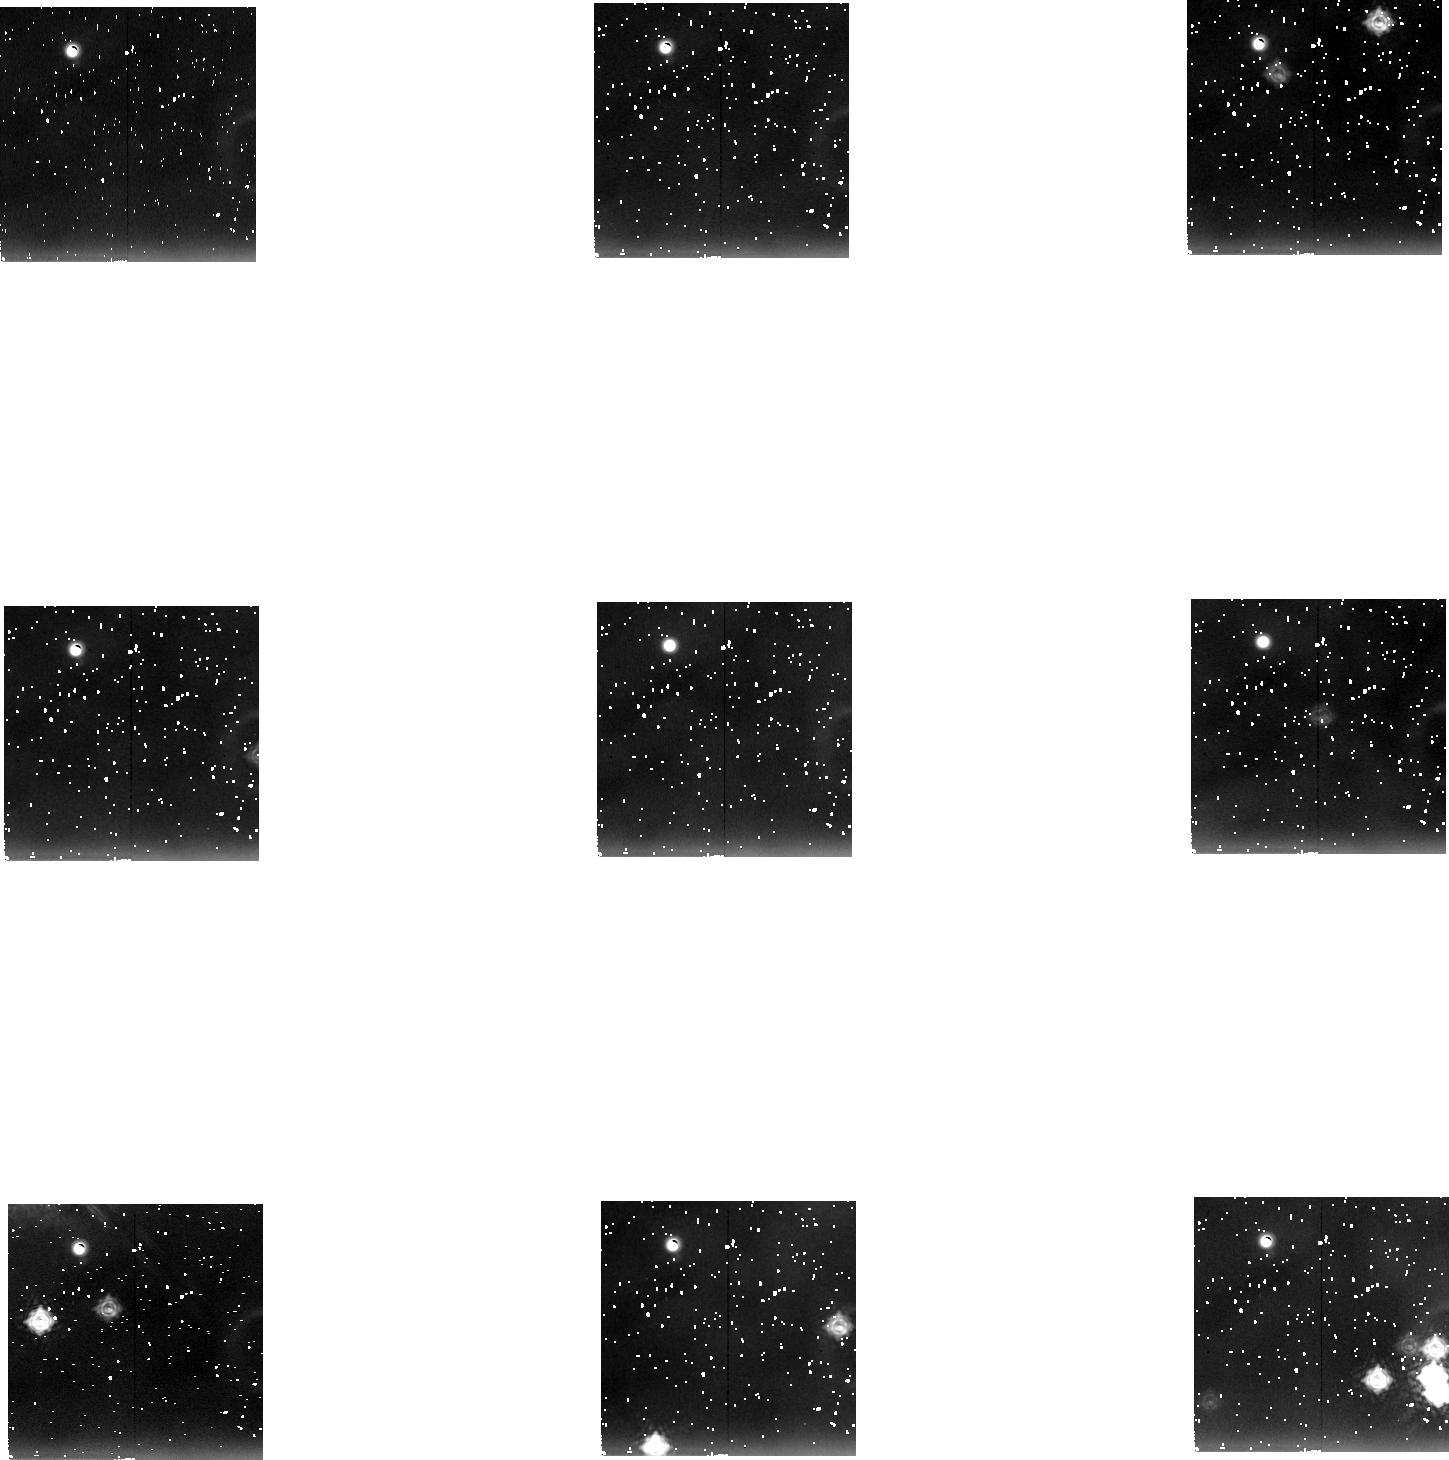
Target: NGC2024
Instrument: NICMOS/NIC2
Filter: F237M
Exposure: 36 min
Observation ID: n4gn04020

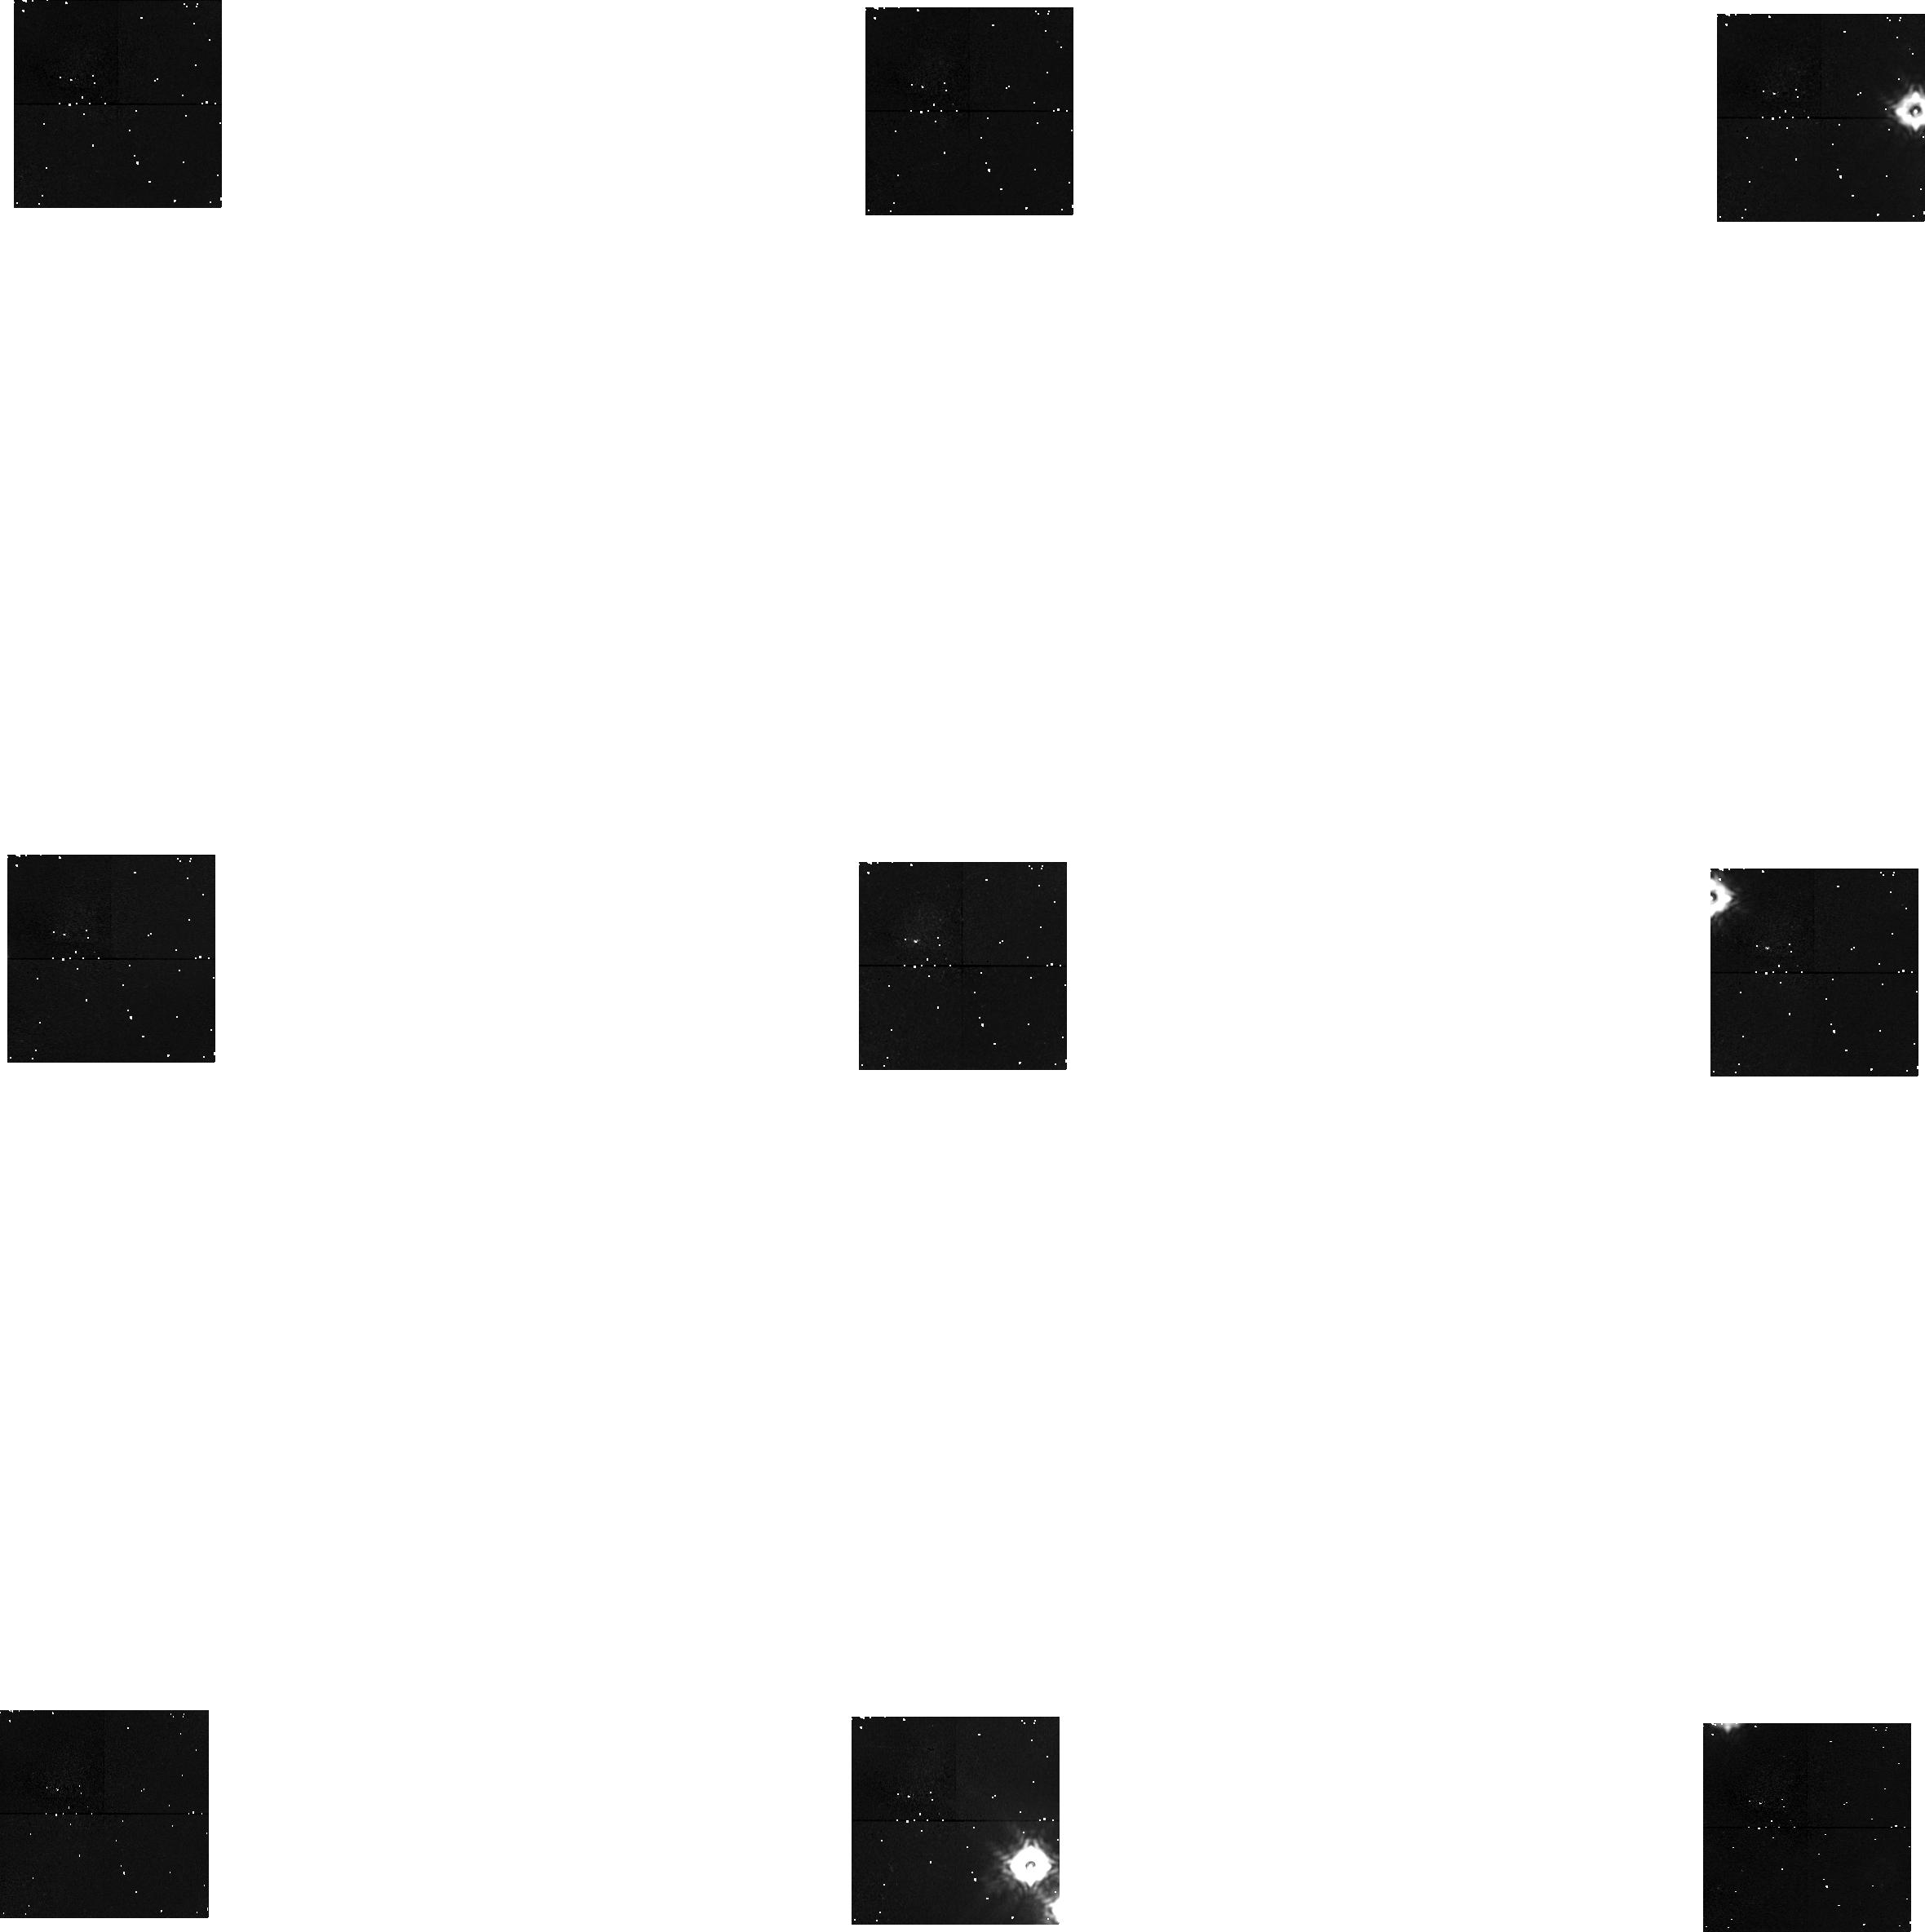
Target: NGC2264
Instrument: NICMOS/NIC1
Filter: F160W
Exposure: 36 min
Observation ID: n4gn06030

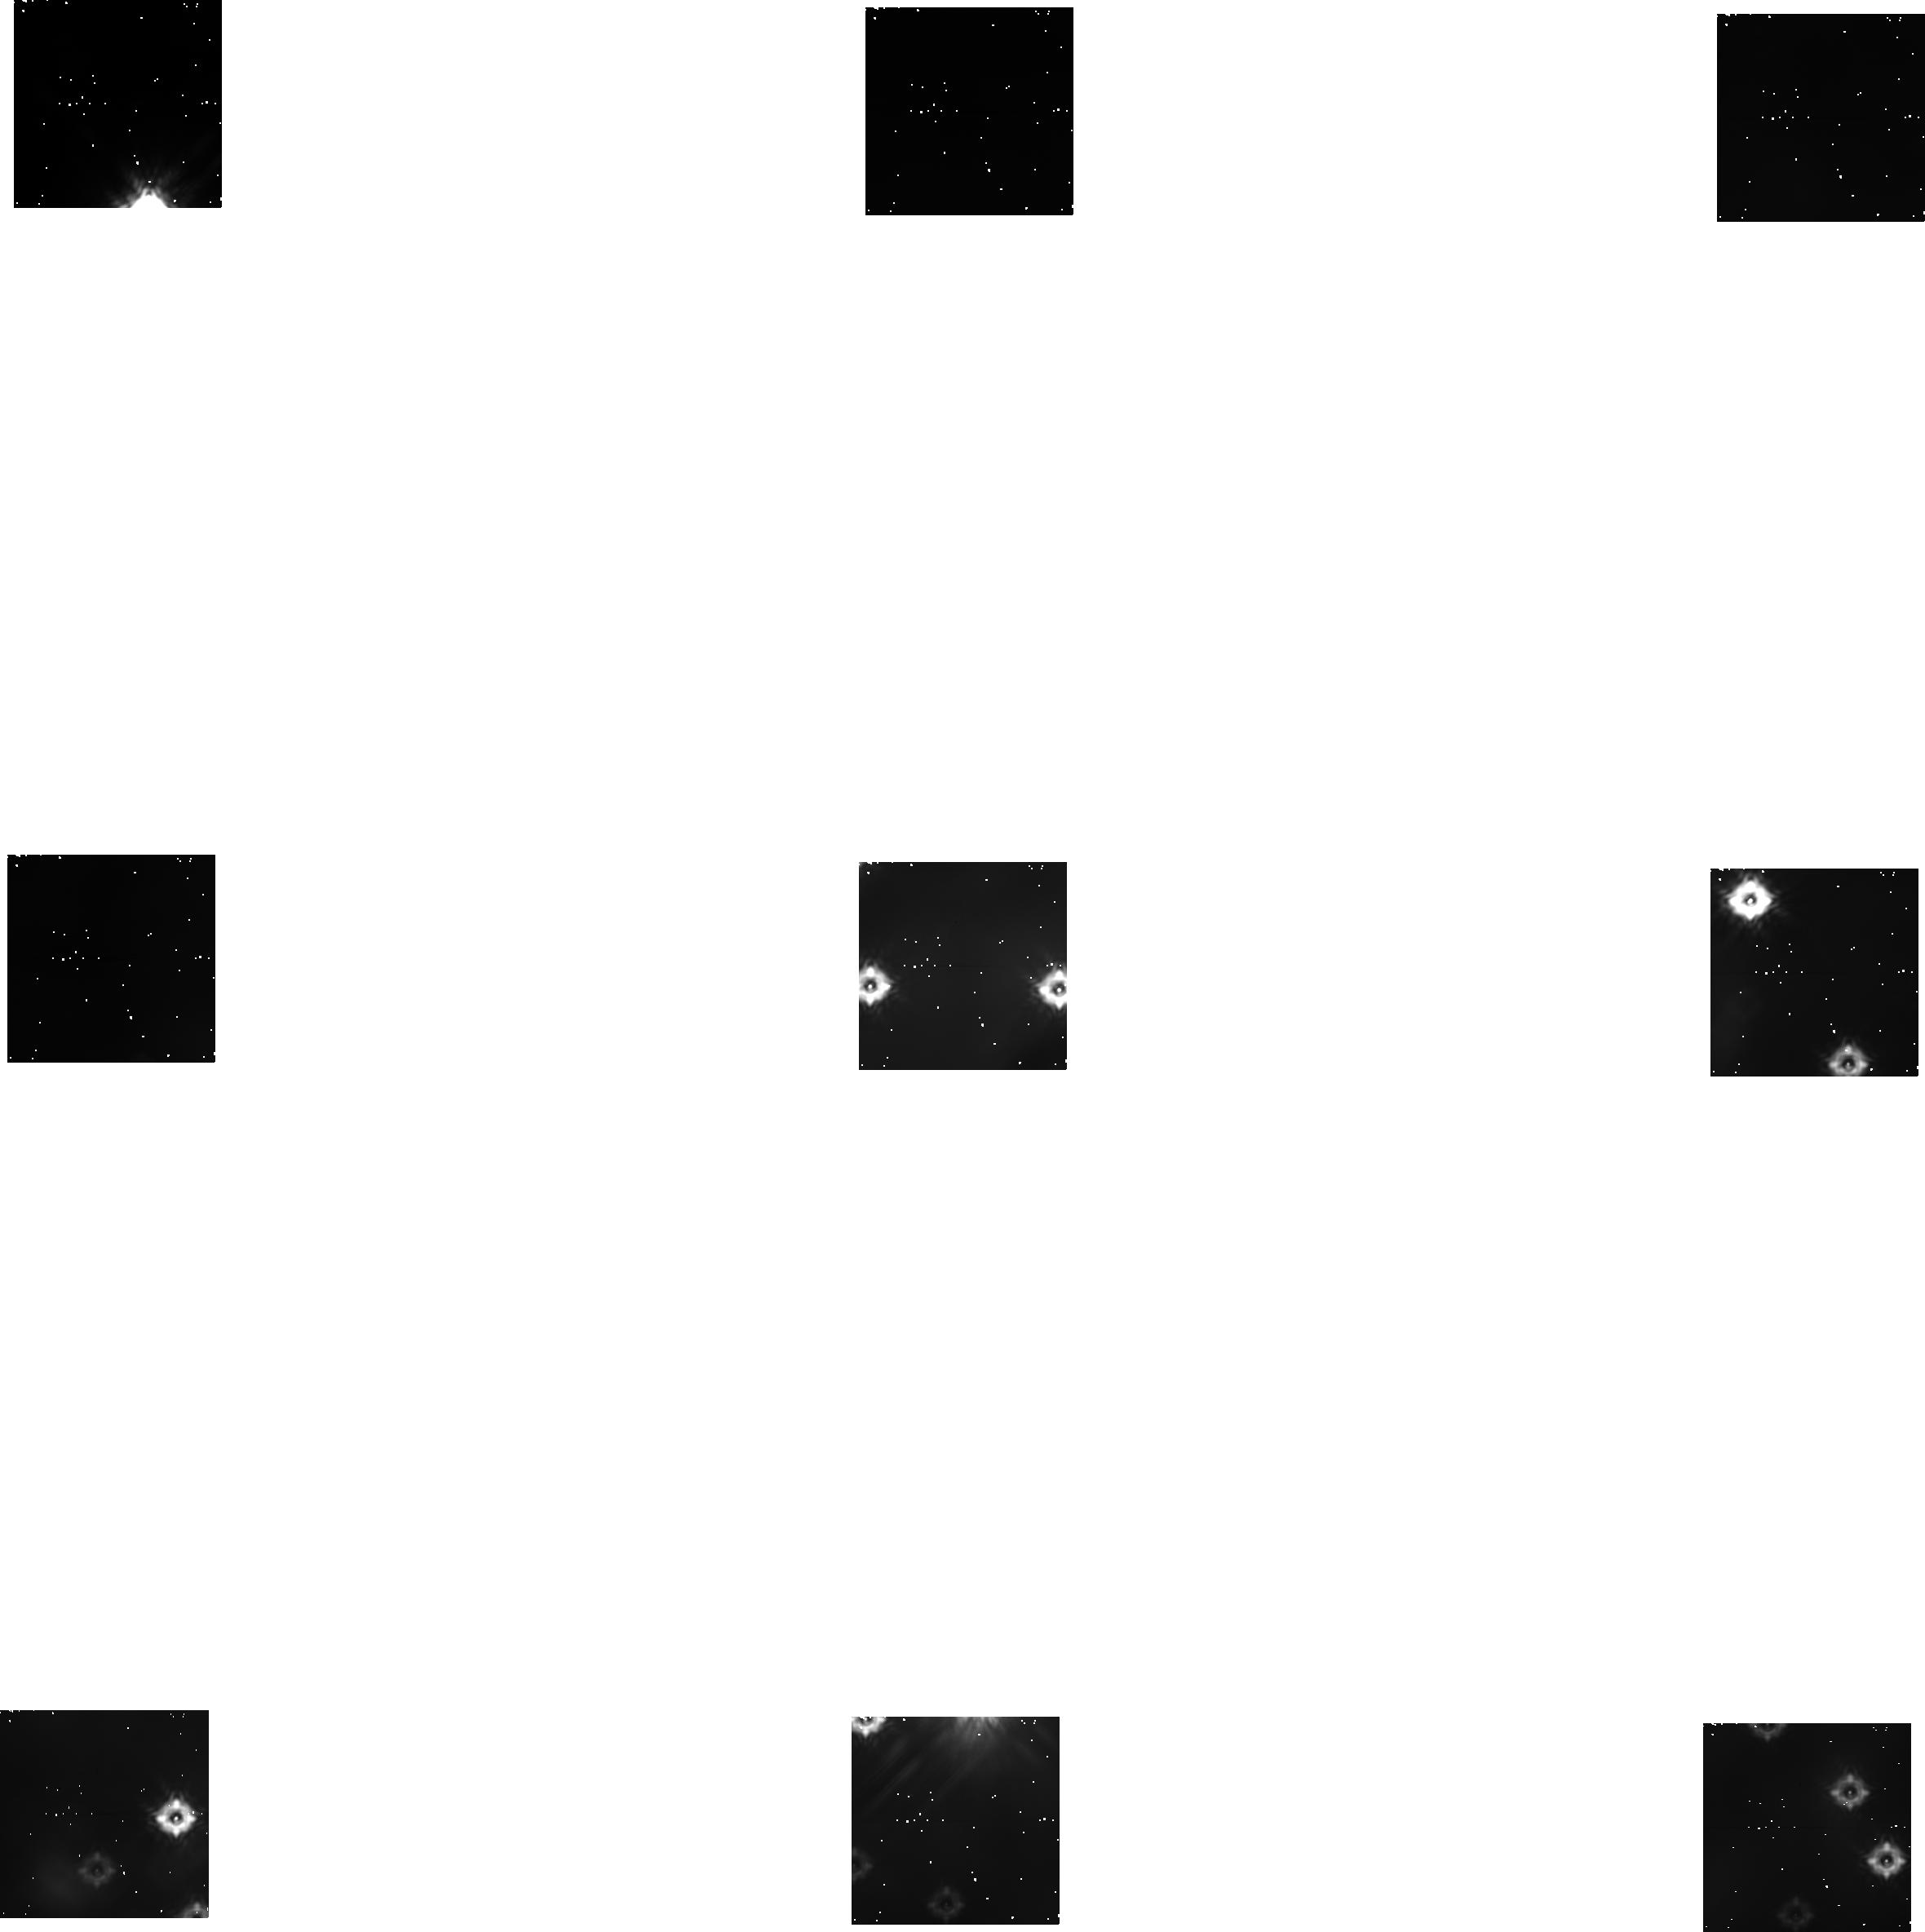
Target: TRAPEZIUM-CL
Instrument: NICMOS/NIC1
Filter: F160W
Exposure: 36 min
Observation ID: n4gn02030

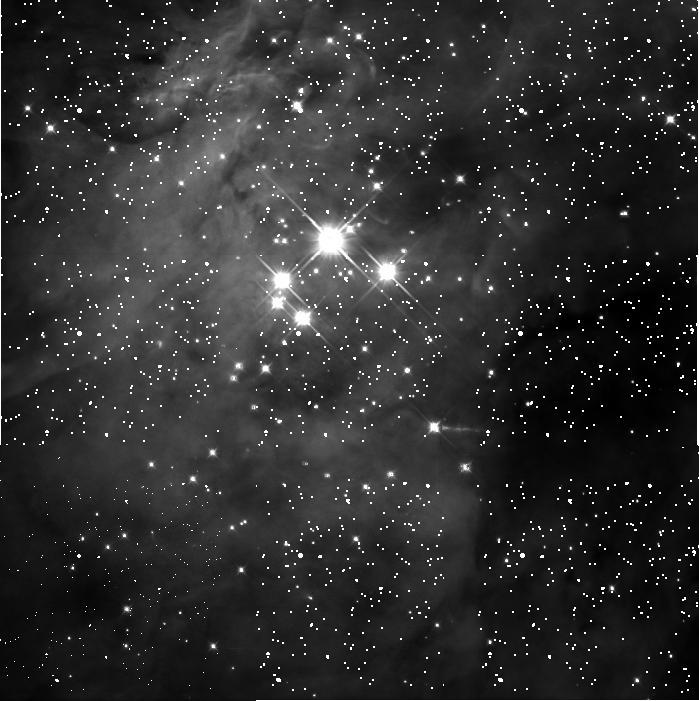
Target: TRAPEZIUM-CL
Instrument: NICMOS/NIC3
Filter: F110W
Exposure: 14 min
Observation ID: n4gn010a0

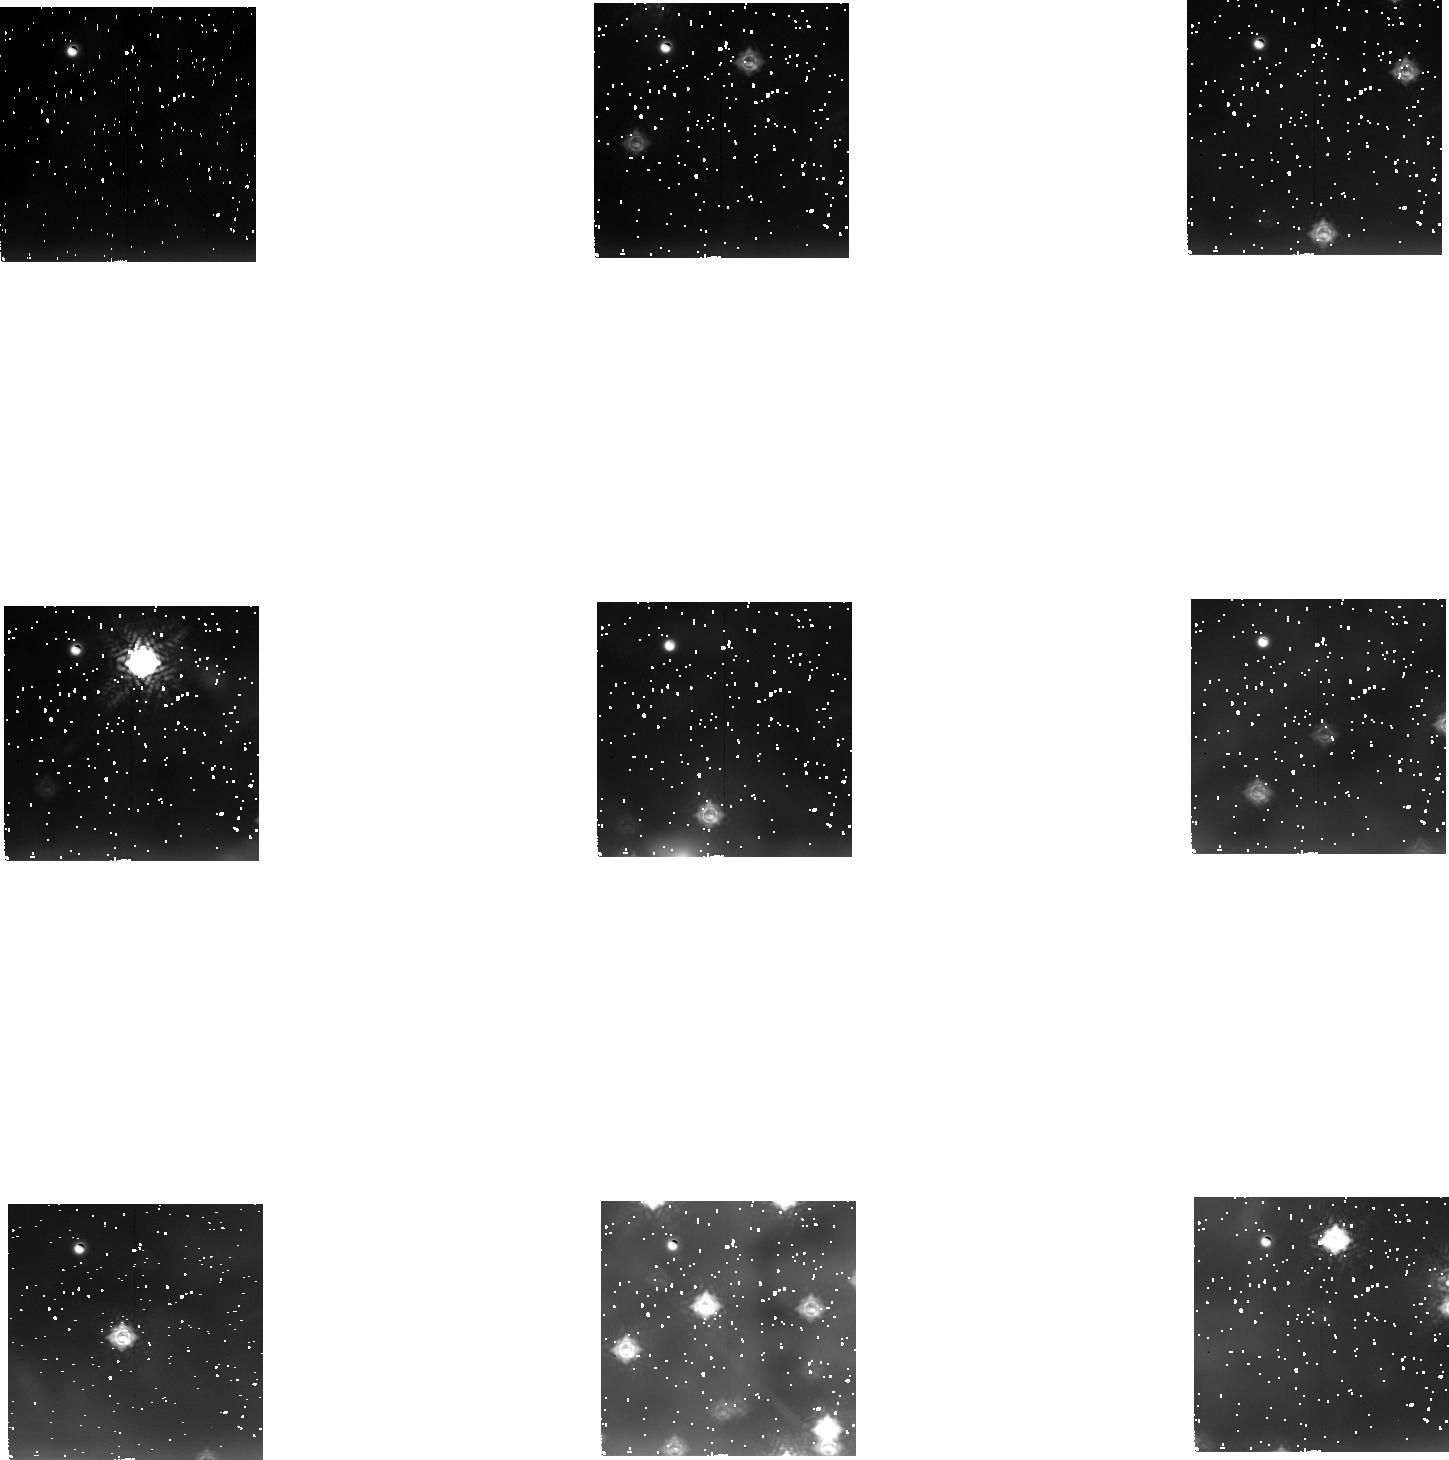
Target: TRAPEZIUM-CL
Instrument: NICMOS/NIC2
Filter: F237M
Exposure: 36 min
Observation ID: n4gn02020

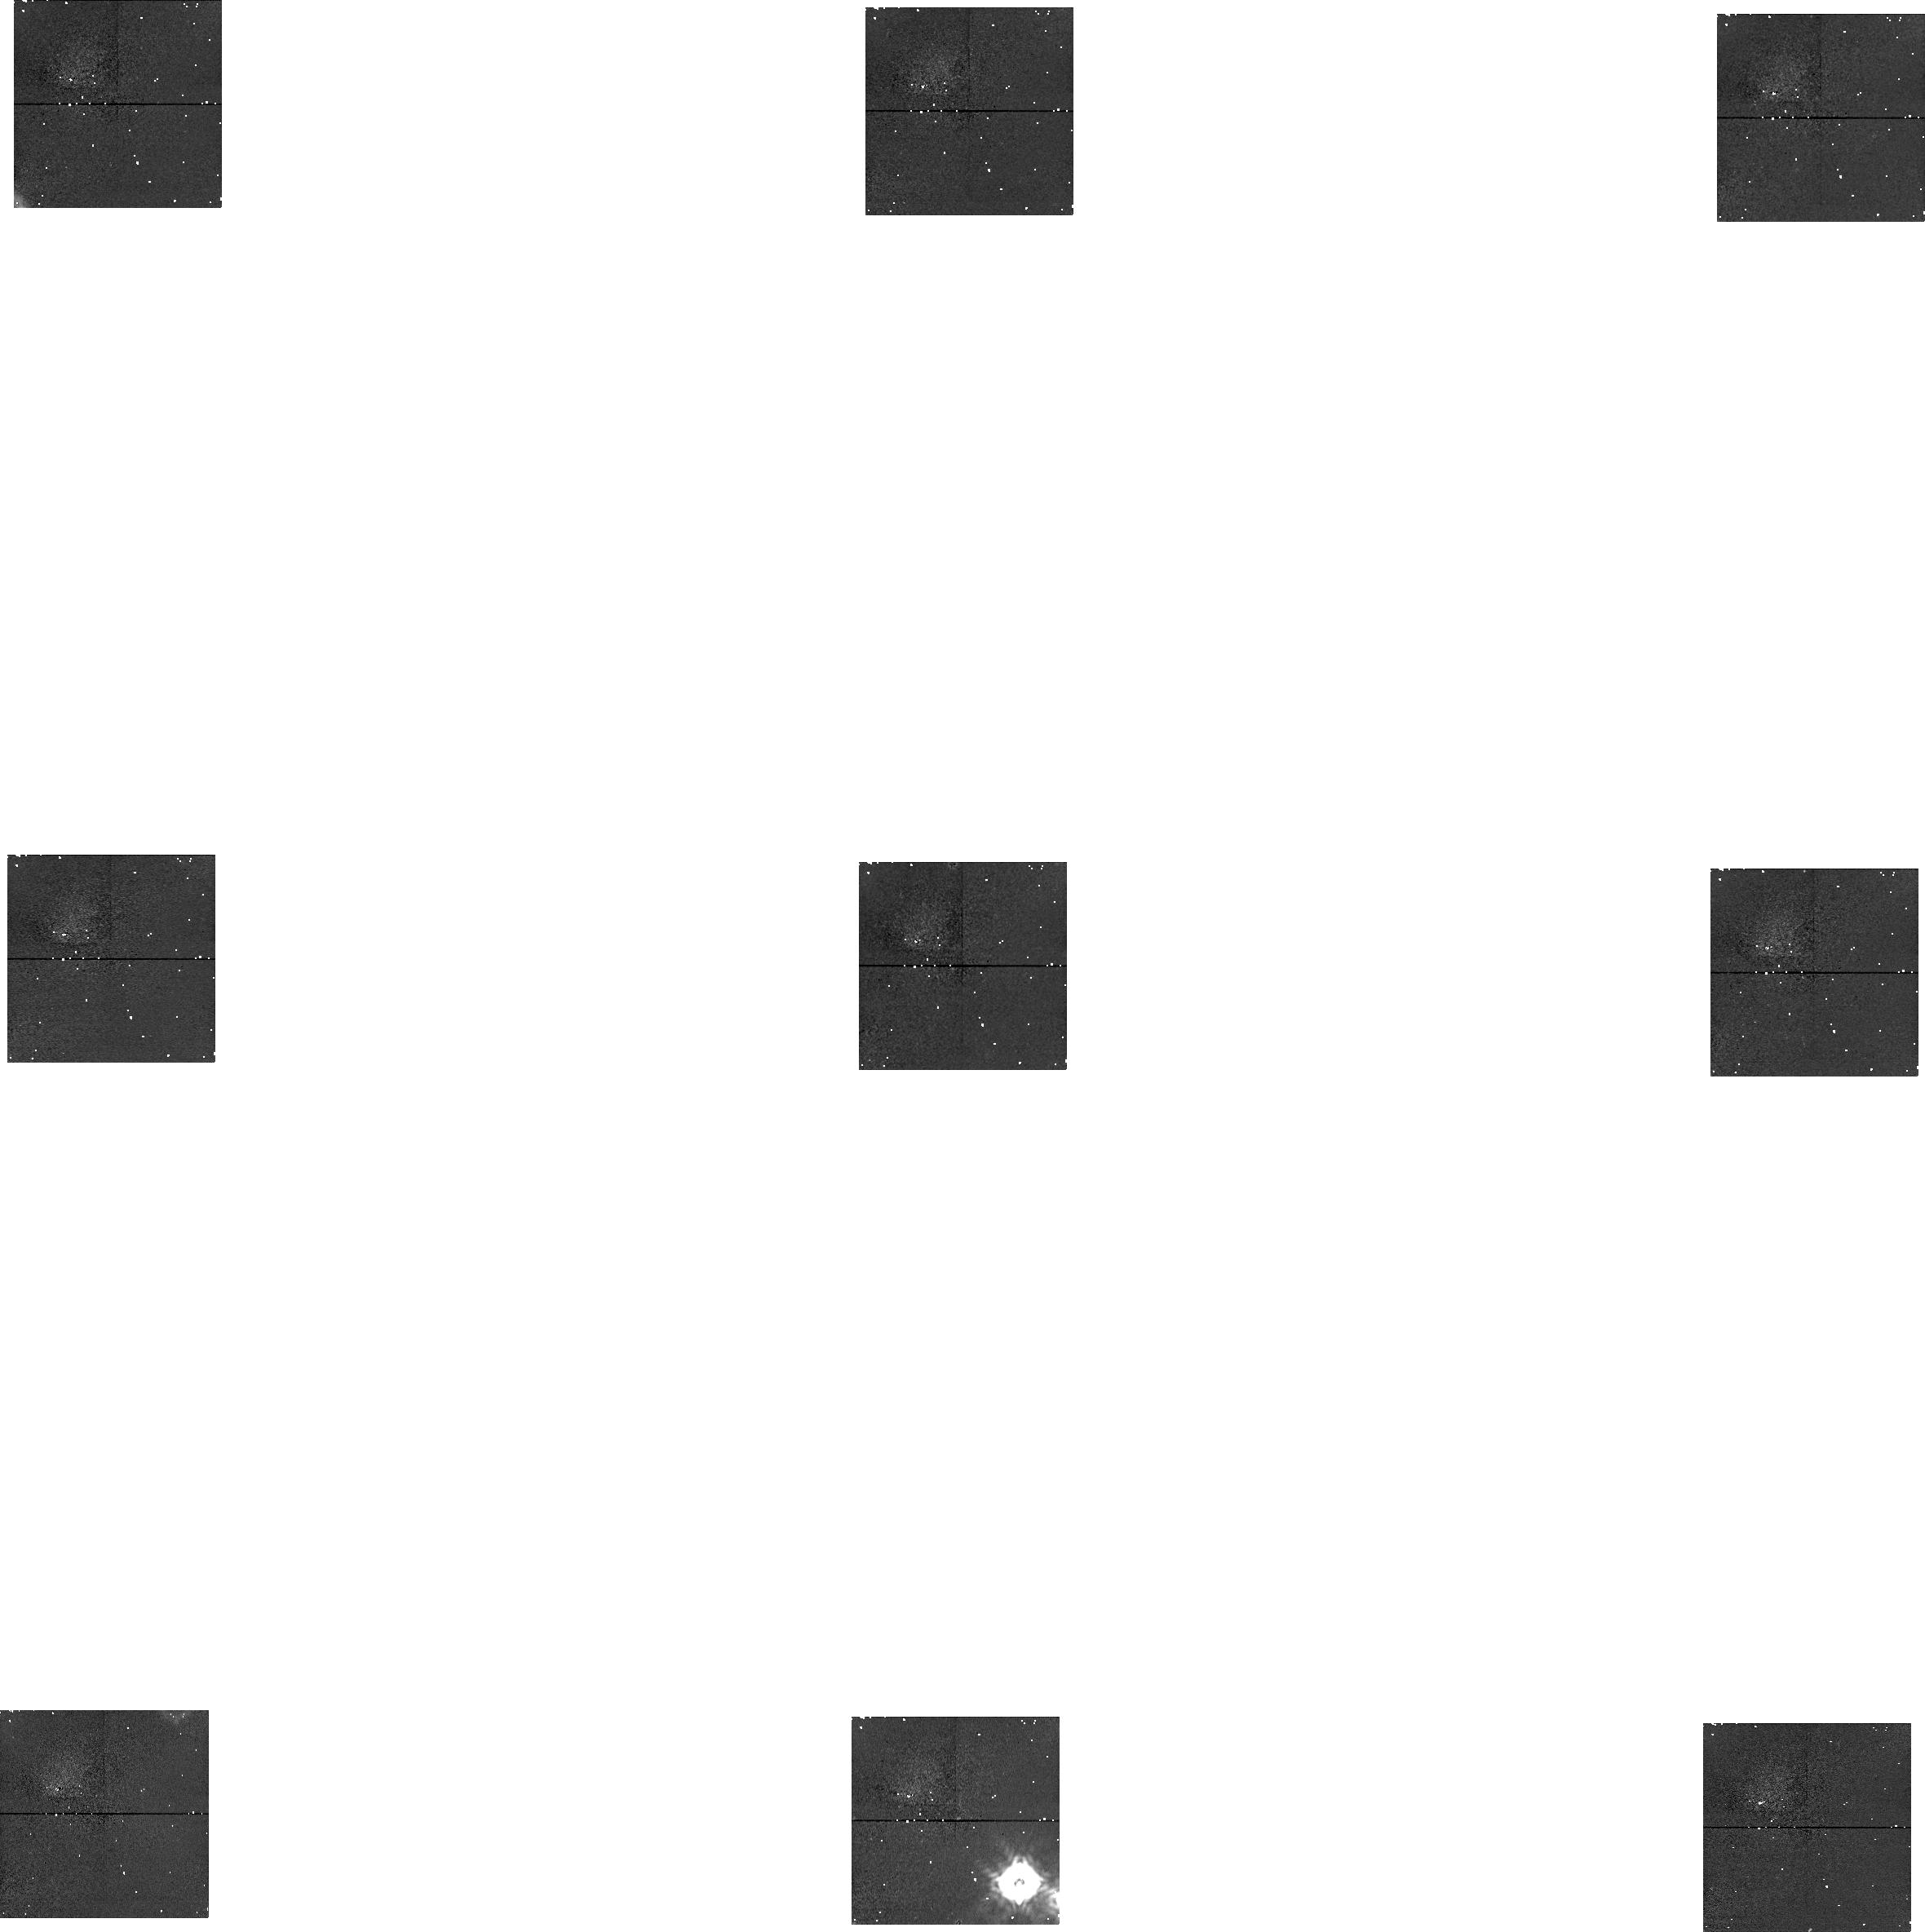
Target: NGC2264
Instrument: NICMOS/NIC1
Filter: F160W
Exposure: 12 min
Observation ID: n4gn05090

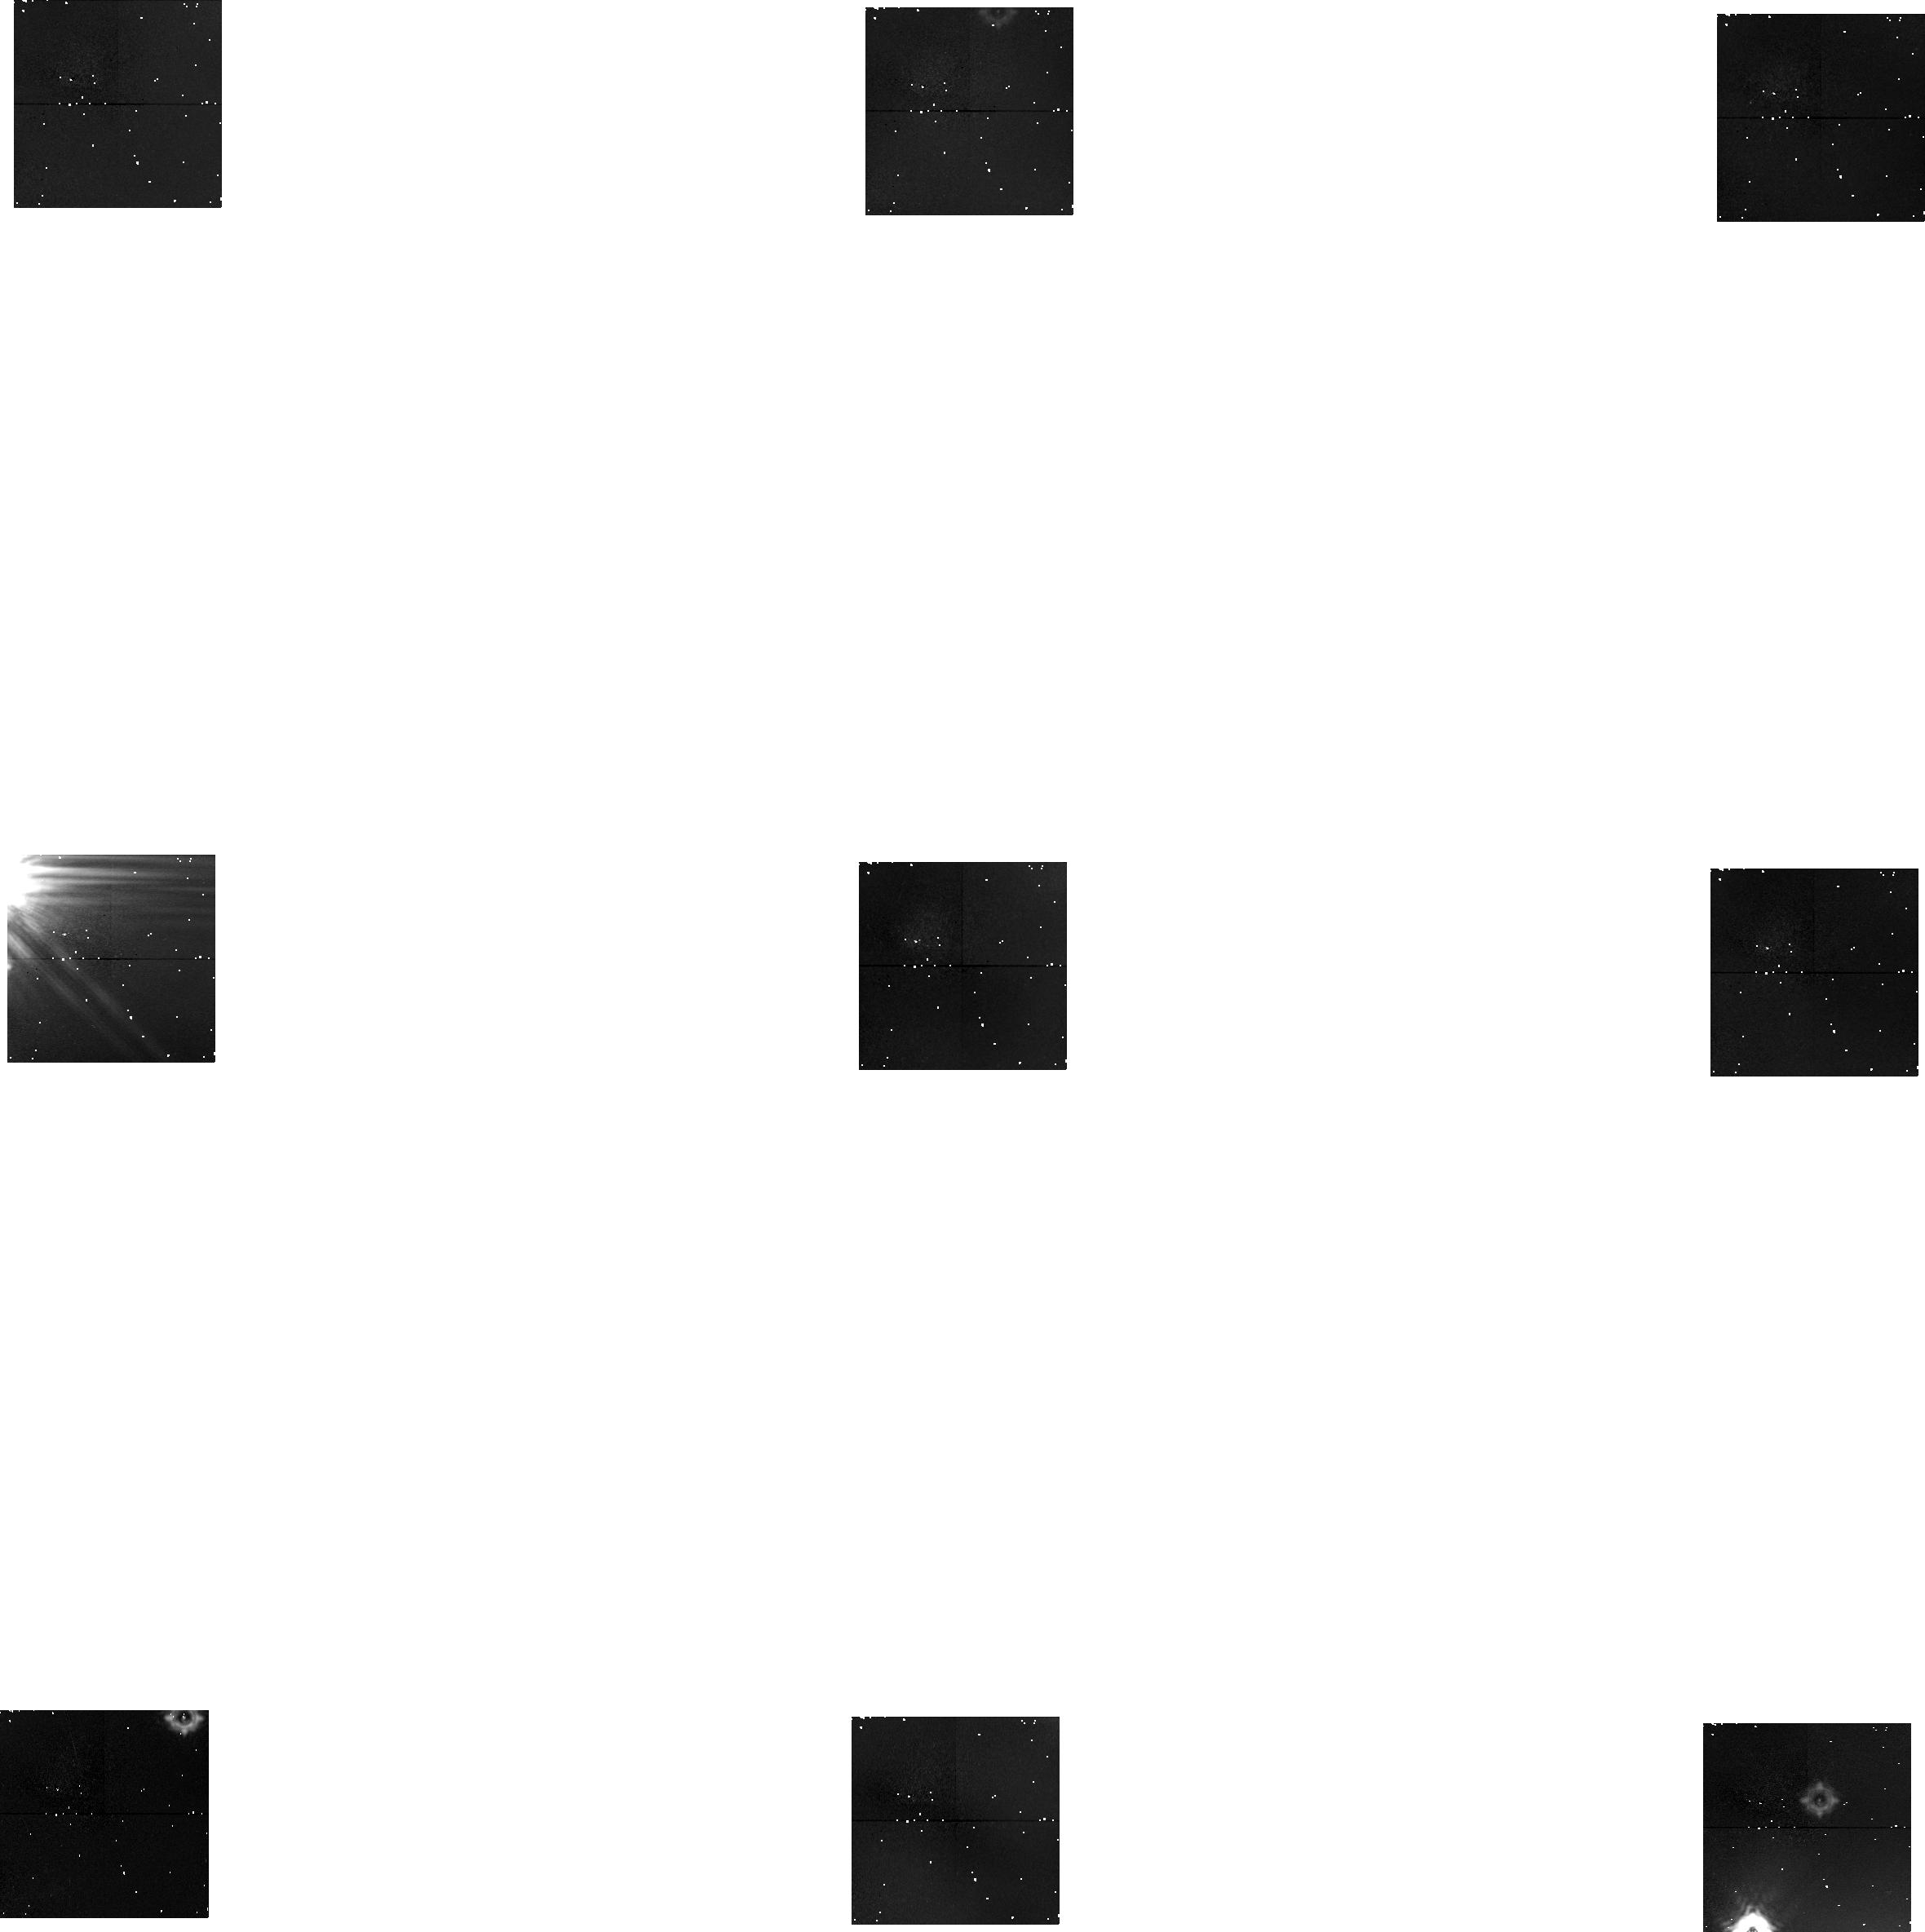
Target: NGC2024
Instrument: NICMOS/NIC1
Filter: F160W
Exposure: 36 min
Observation ID: n4gn04030

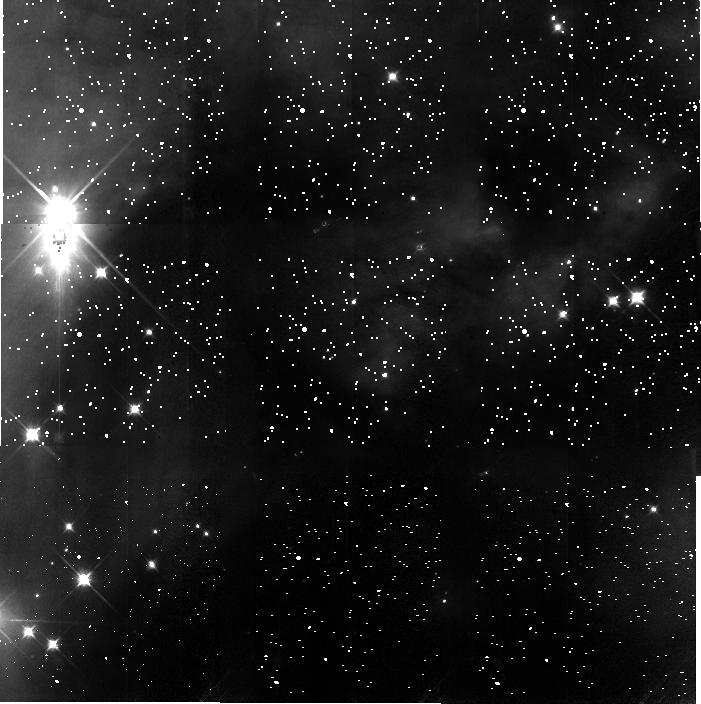
Target: NGC2024
Instrument: NICMOS/NIC3
Filter: F110W
Exposure: 14 min
Observation ID: n4gn030a0

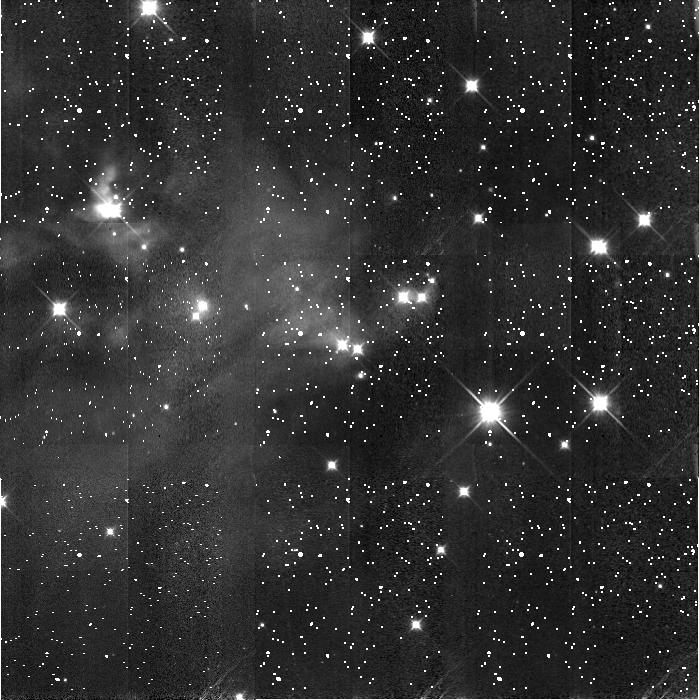
Target: NGC2264
Instrument: NICMOS/NIC3
Filter: F110W
Exposure: 14 min
Observation ID: n4gn050a0

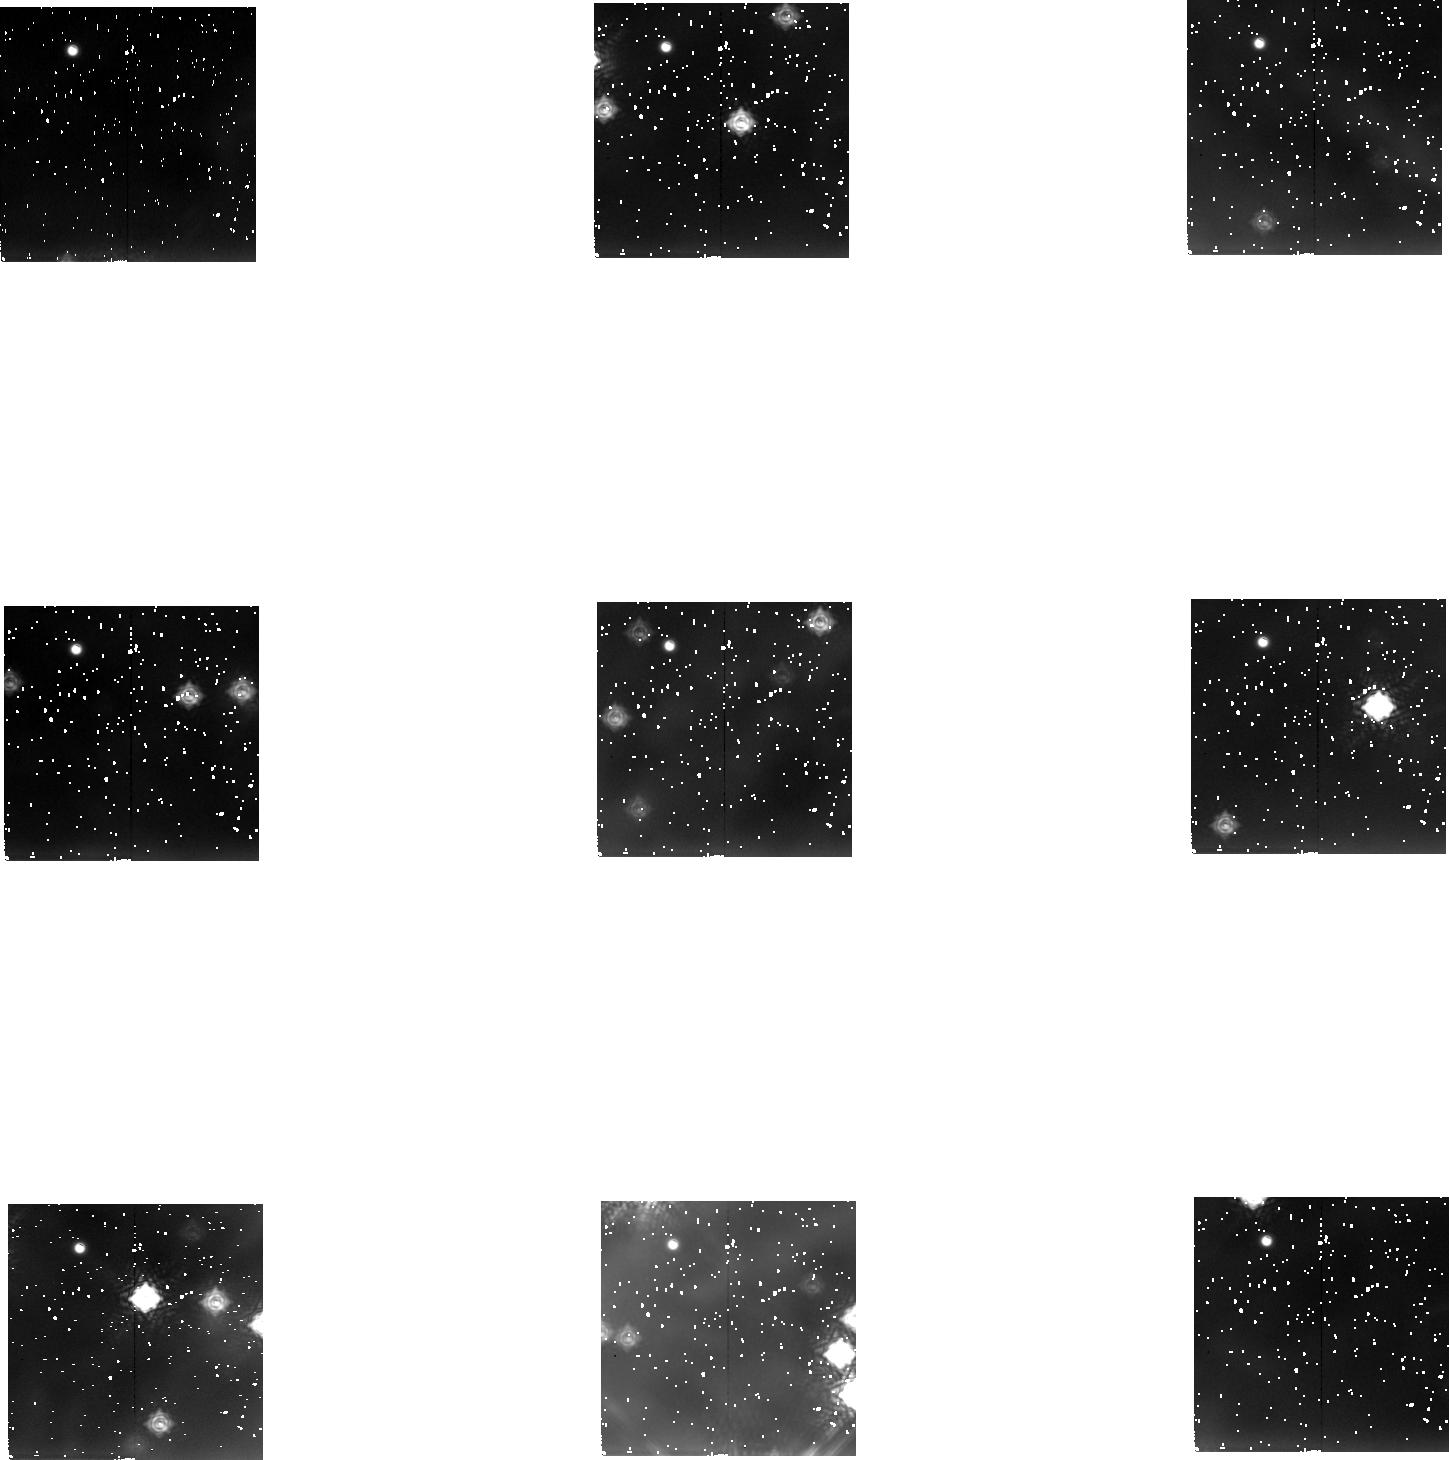
Target: TRAPEZIUM-CL
Instrument: NICMOS/NIC2
Filter: F237M
Exposure: 14 min
Observation ID: n4gn010b0

GRISM SURVEY OF THREE YOUNG CLUSTERS (PI: Young, Erick T)

Although photometric surveys have been used to great success in identifying members of embedded star clusters, significant uncertainty surrounds the mapping of broadband photometry with masses and ages of the stars. We will survey three very dense star formation regions with the NICMOS G141 grism to obtain low-resolution spectra of a large number of the embedded objects. The resolution of the grism data will be sufficient to permit spectral classification of even the lowest mass members of the clusters. To maximize the multiplex advantage of the grism, we have selected three very dense clusters: the Trapezium cluster, NGC 2024, and NGC 2264.